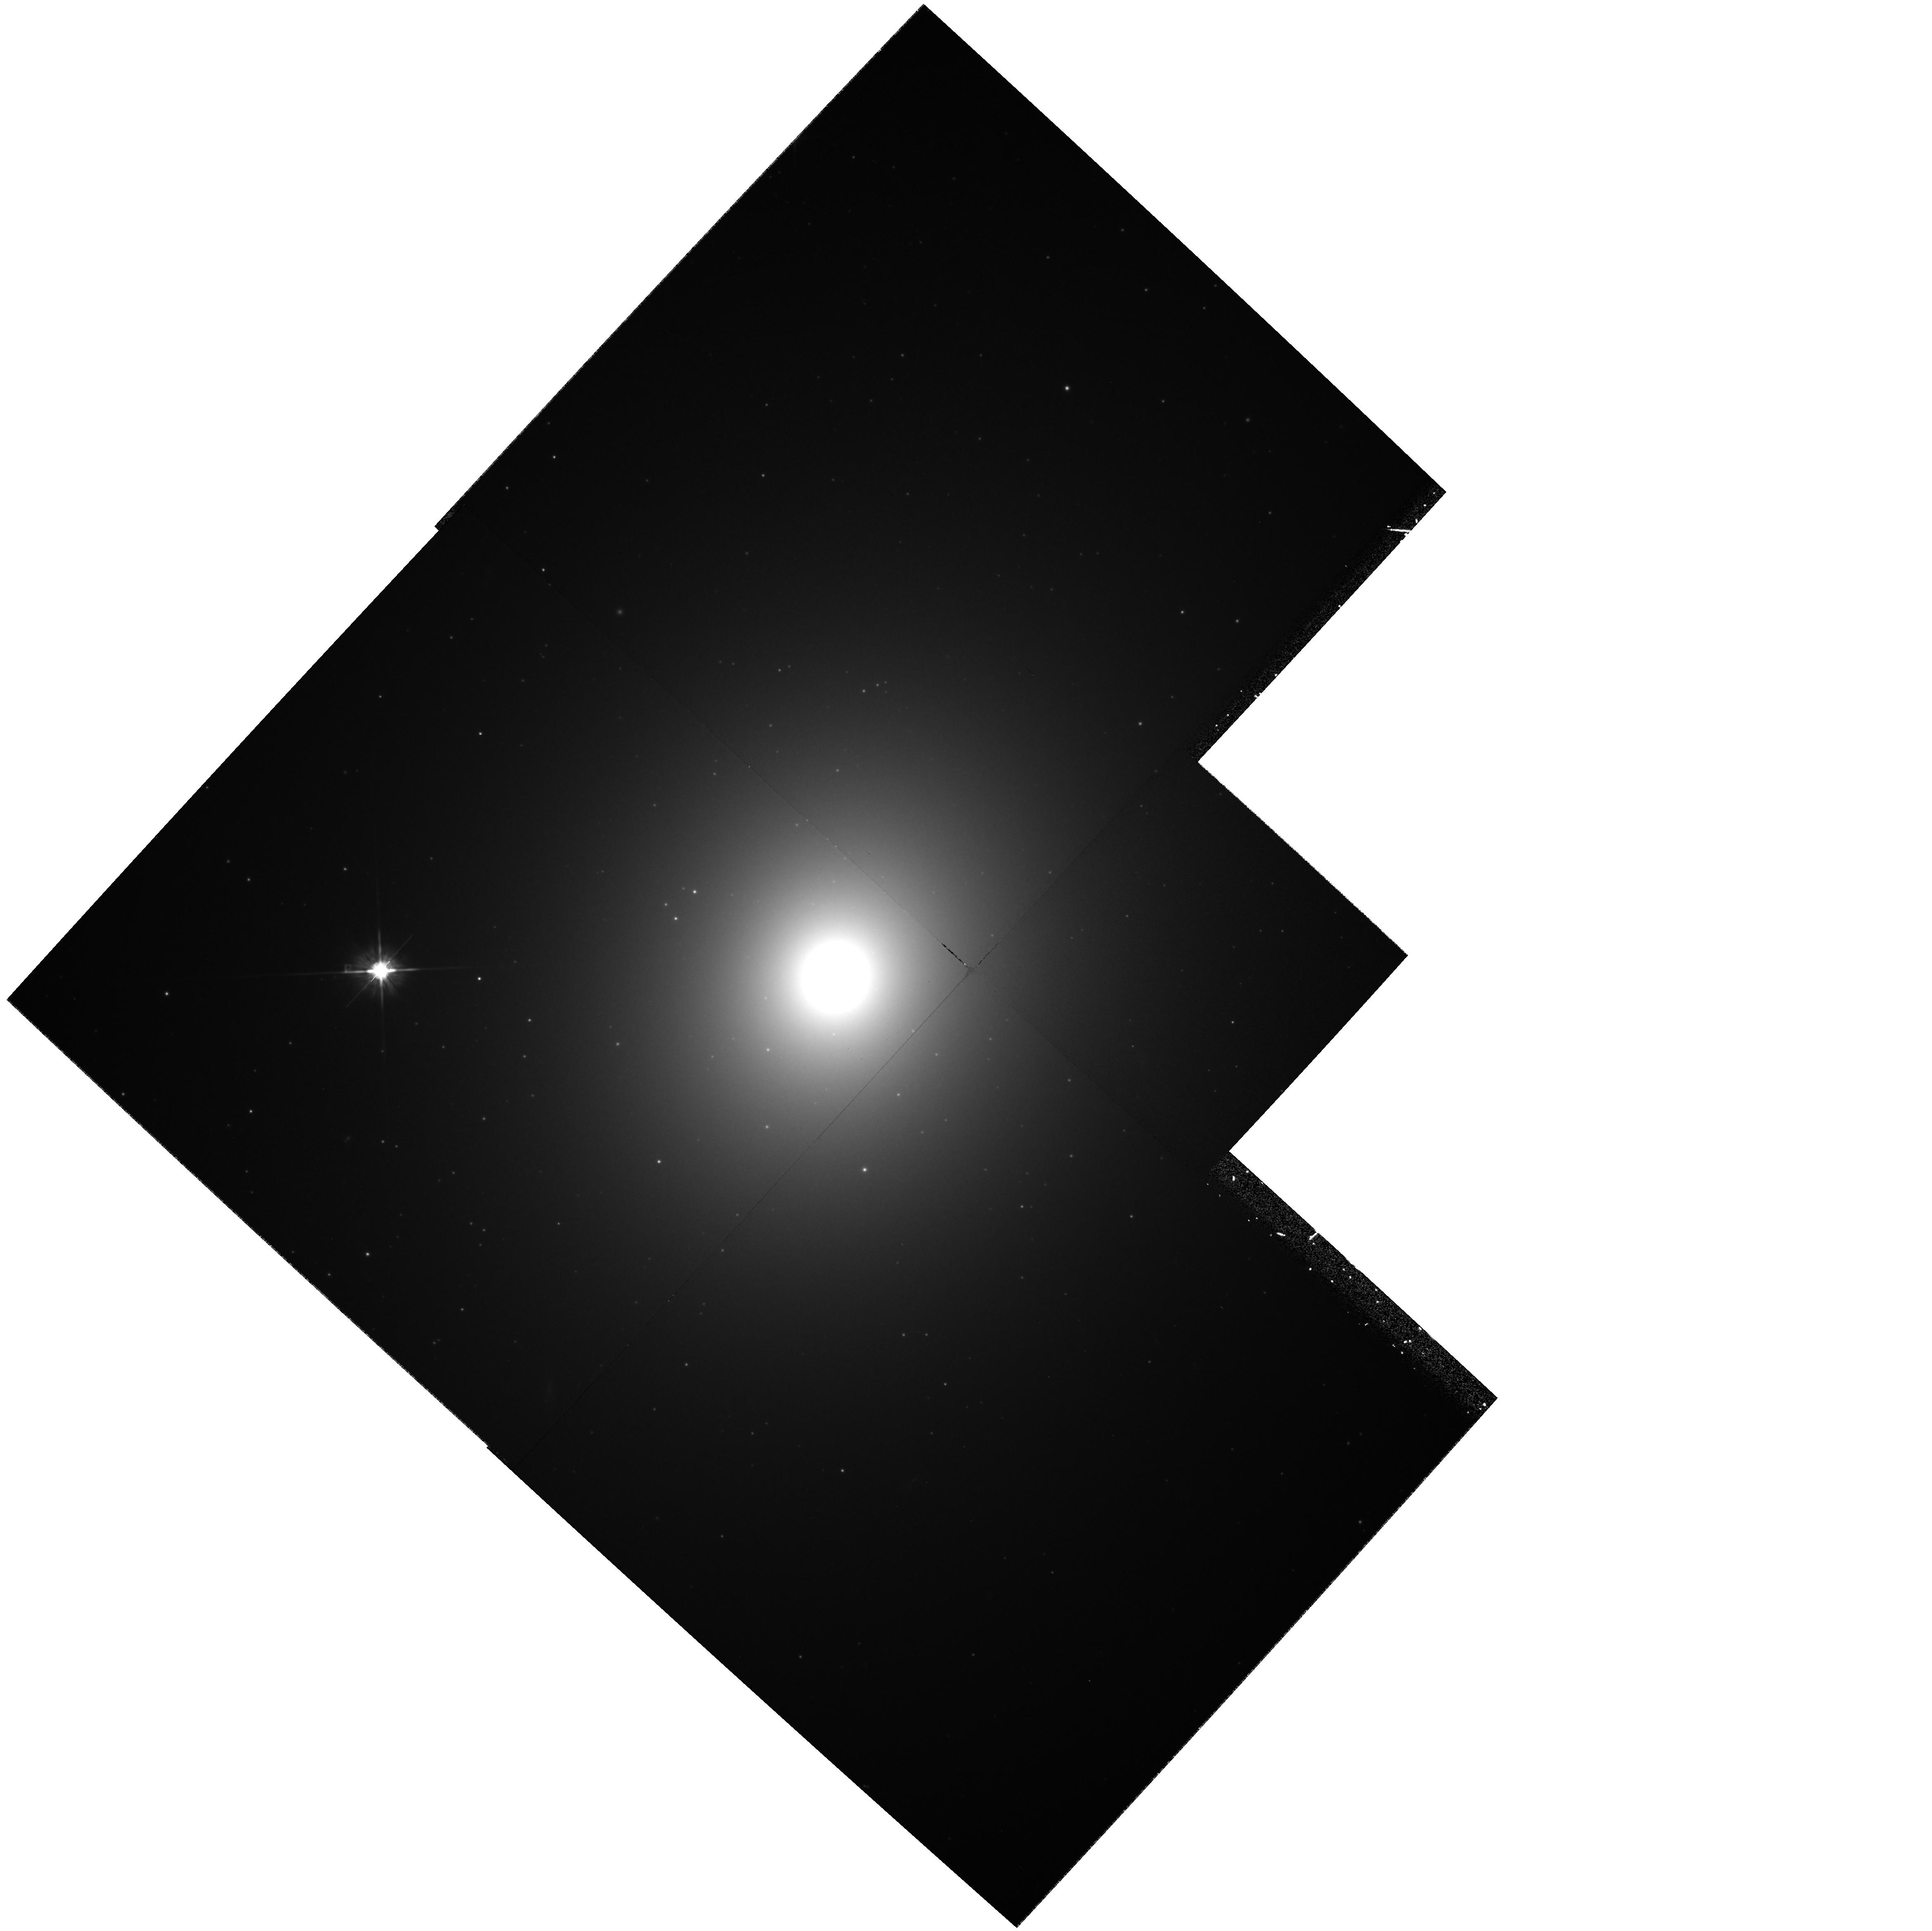
Target: NGC4472
Instrument: WFPC2/PC
Filter: F702W
Exposure: 22 min
Observation ID: hst_6942_01_wfpc2_pc_f702w_u3ku01

WFPC2 CAMERA ELECTRONICS (PI: Stiavelli, Massimo)

The aim of this proposal is to study several aspects of the WFPC2 camera electronics. In particular the linearity of the camera, the ratio of the two gains, the effect of CLOCKS, the effect of CTE on extended sources. These goals are achieved by observing a very extended non uniform target represented by the giant elliptical galaxy NGC 4472.